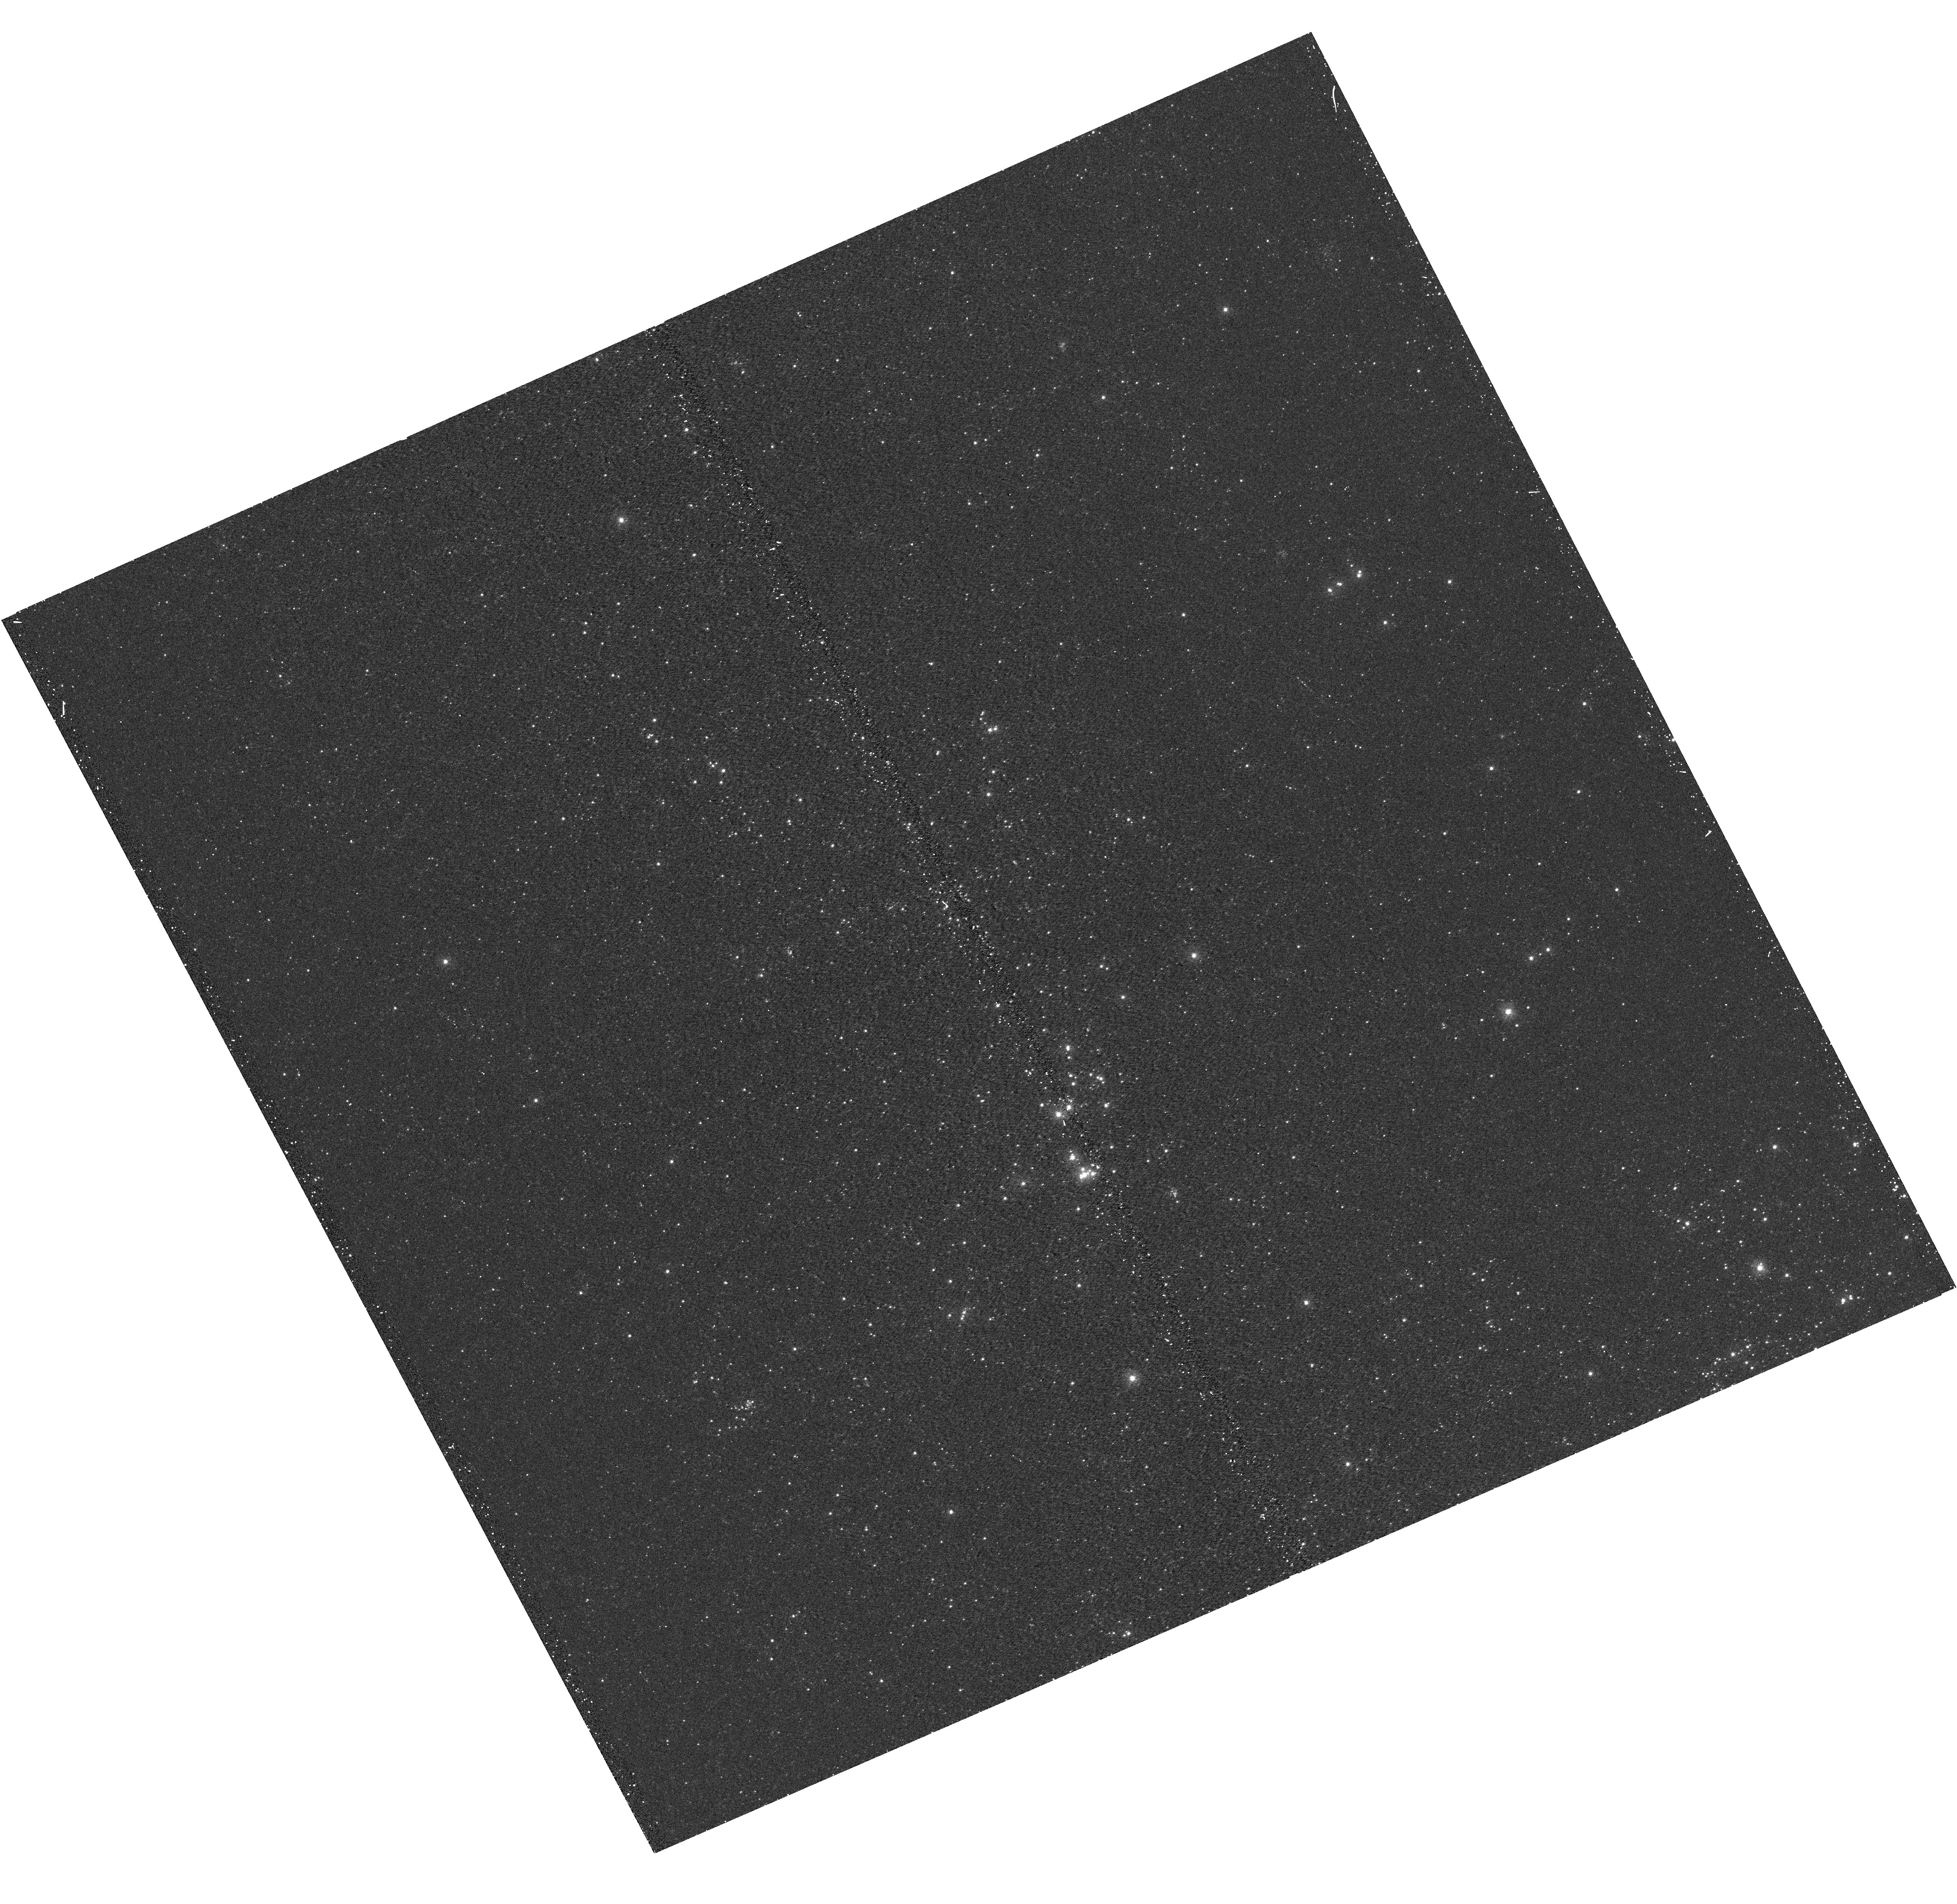
Target: M31-B12-F11-UVIS
Instrument: WFC3/UVIS
Filter: F275W
Exposure: 15 min
Observation ID: hst_12071_11_wfc3_uvis_f275w_ibf811

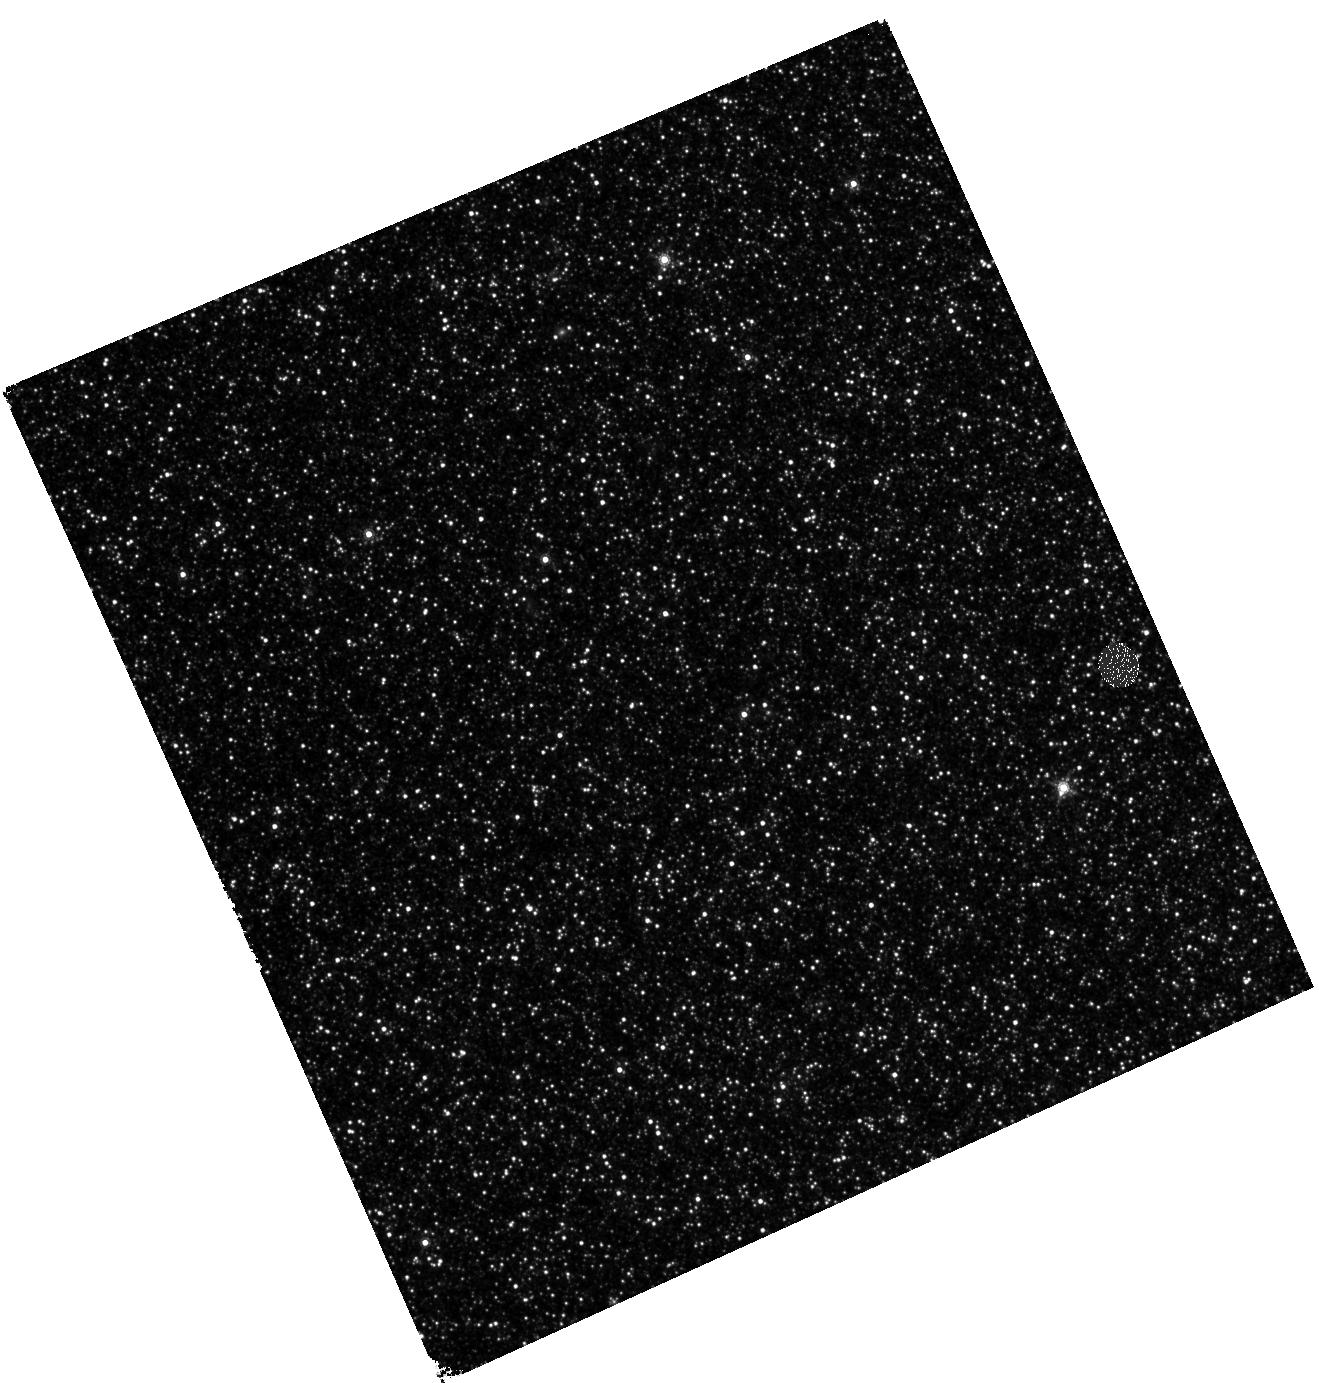
Target: M31-B12-F05-IR
Instrument: WFC3/IR
Filter: F160W
Exposure: 27 min
Observation ID: hst_12071_05_wfc3_ir_f160w_ibf805

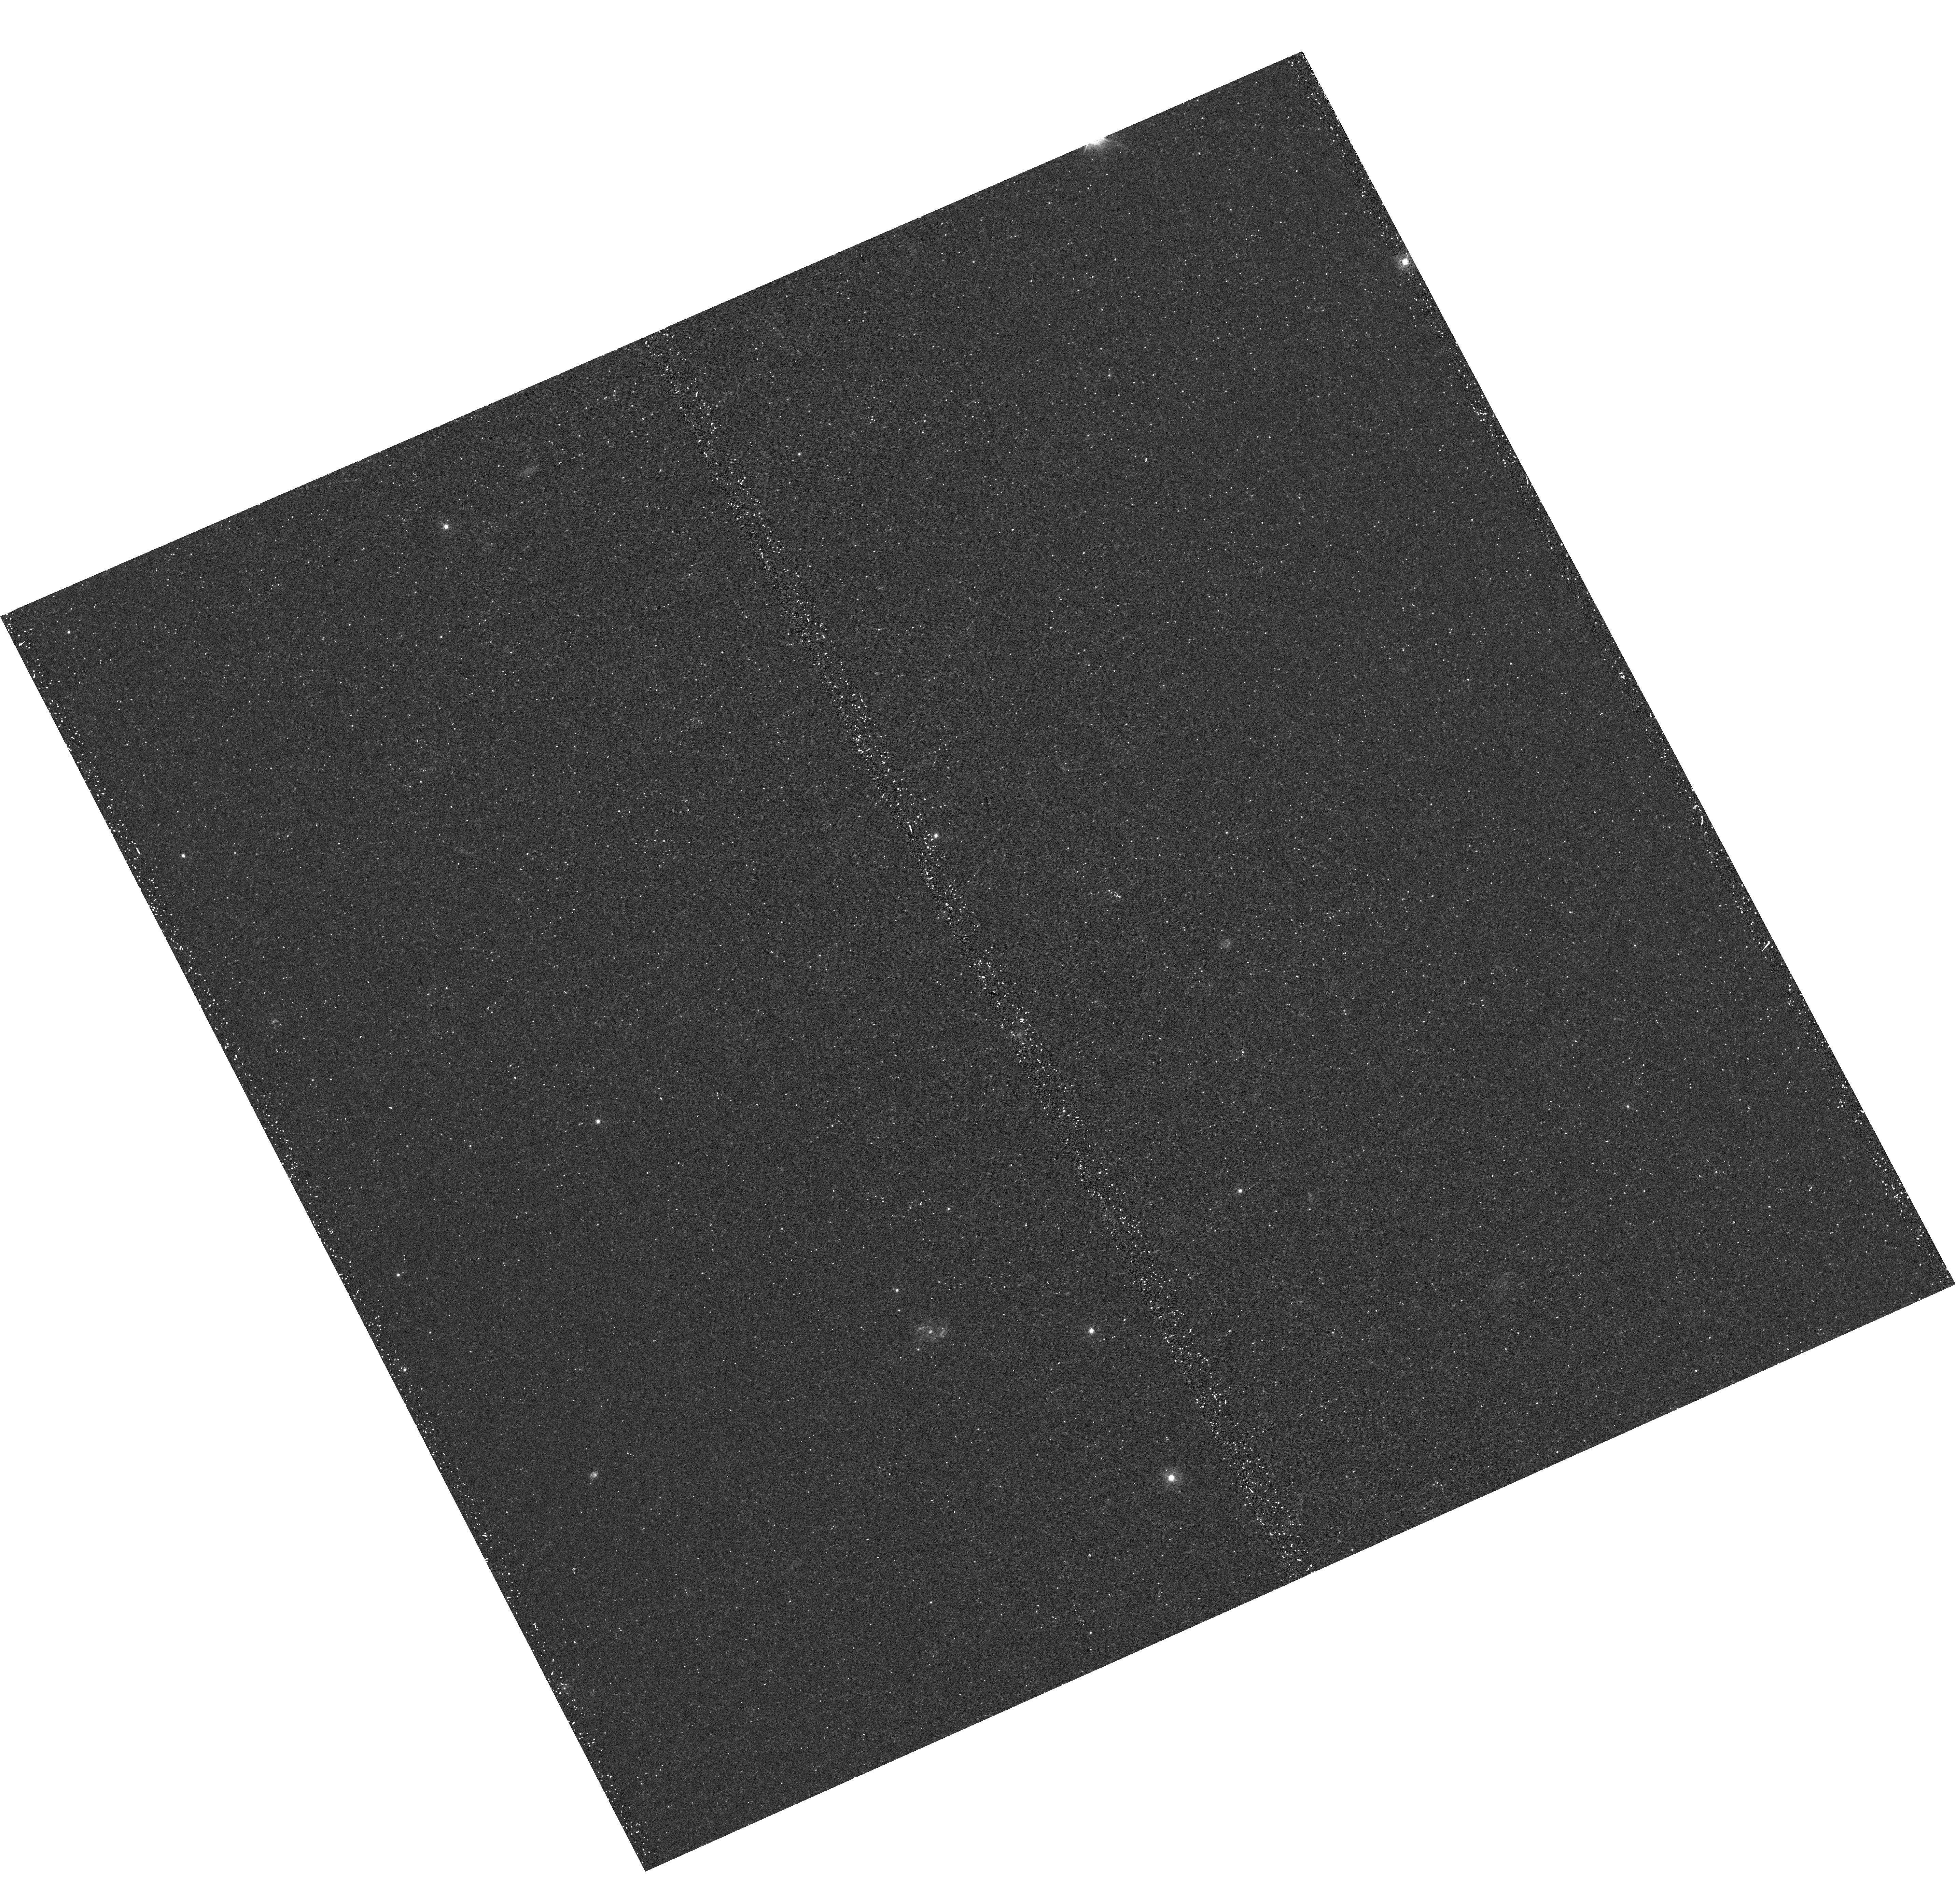
Target: M31-B12-F01-UVIS
Instrument: WFC3/UVIS
Filter: F336W
Exposure: 22 min
Observation ID: hst_12071_01_wfc3_uvis_f336w_ibf801

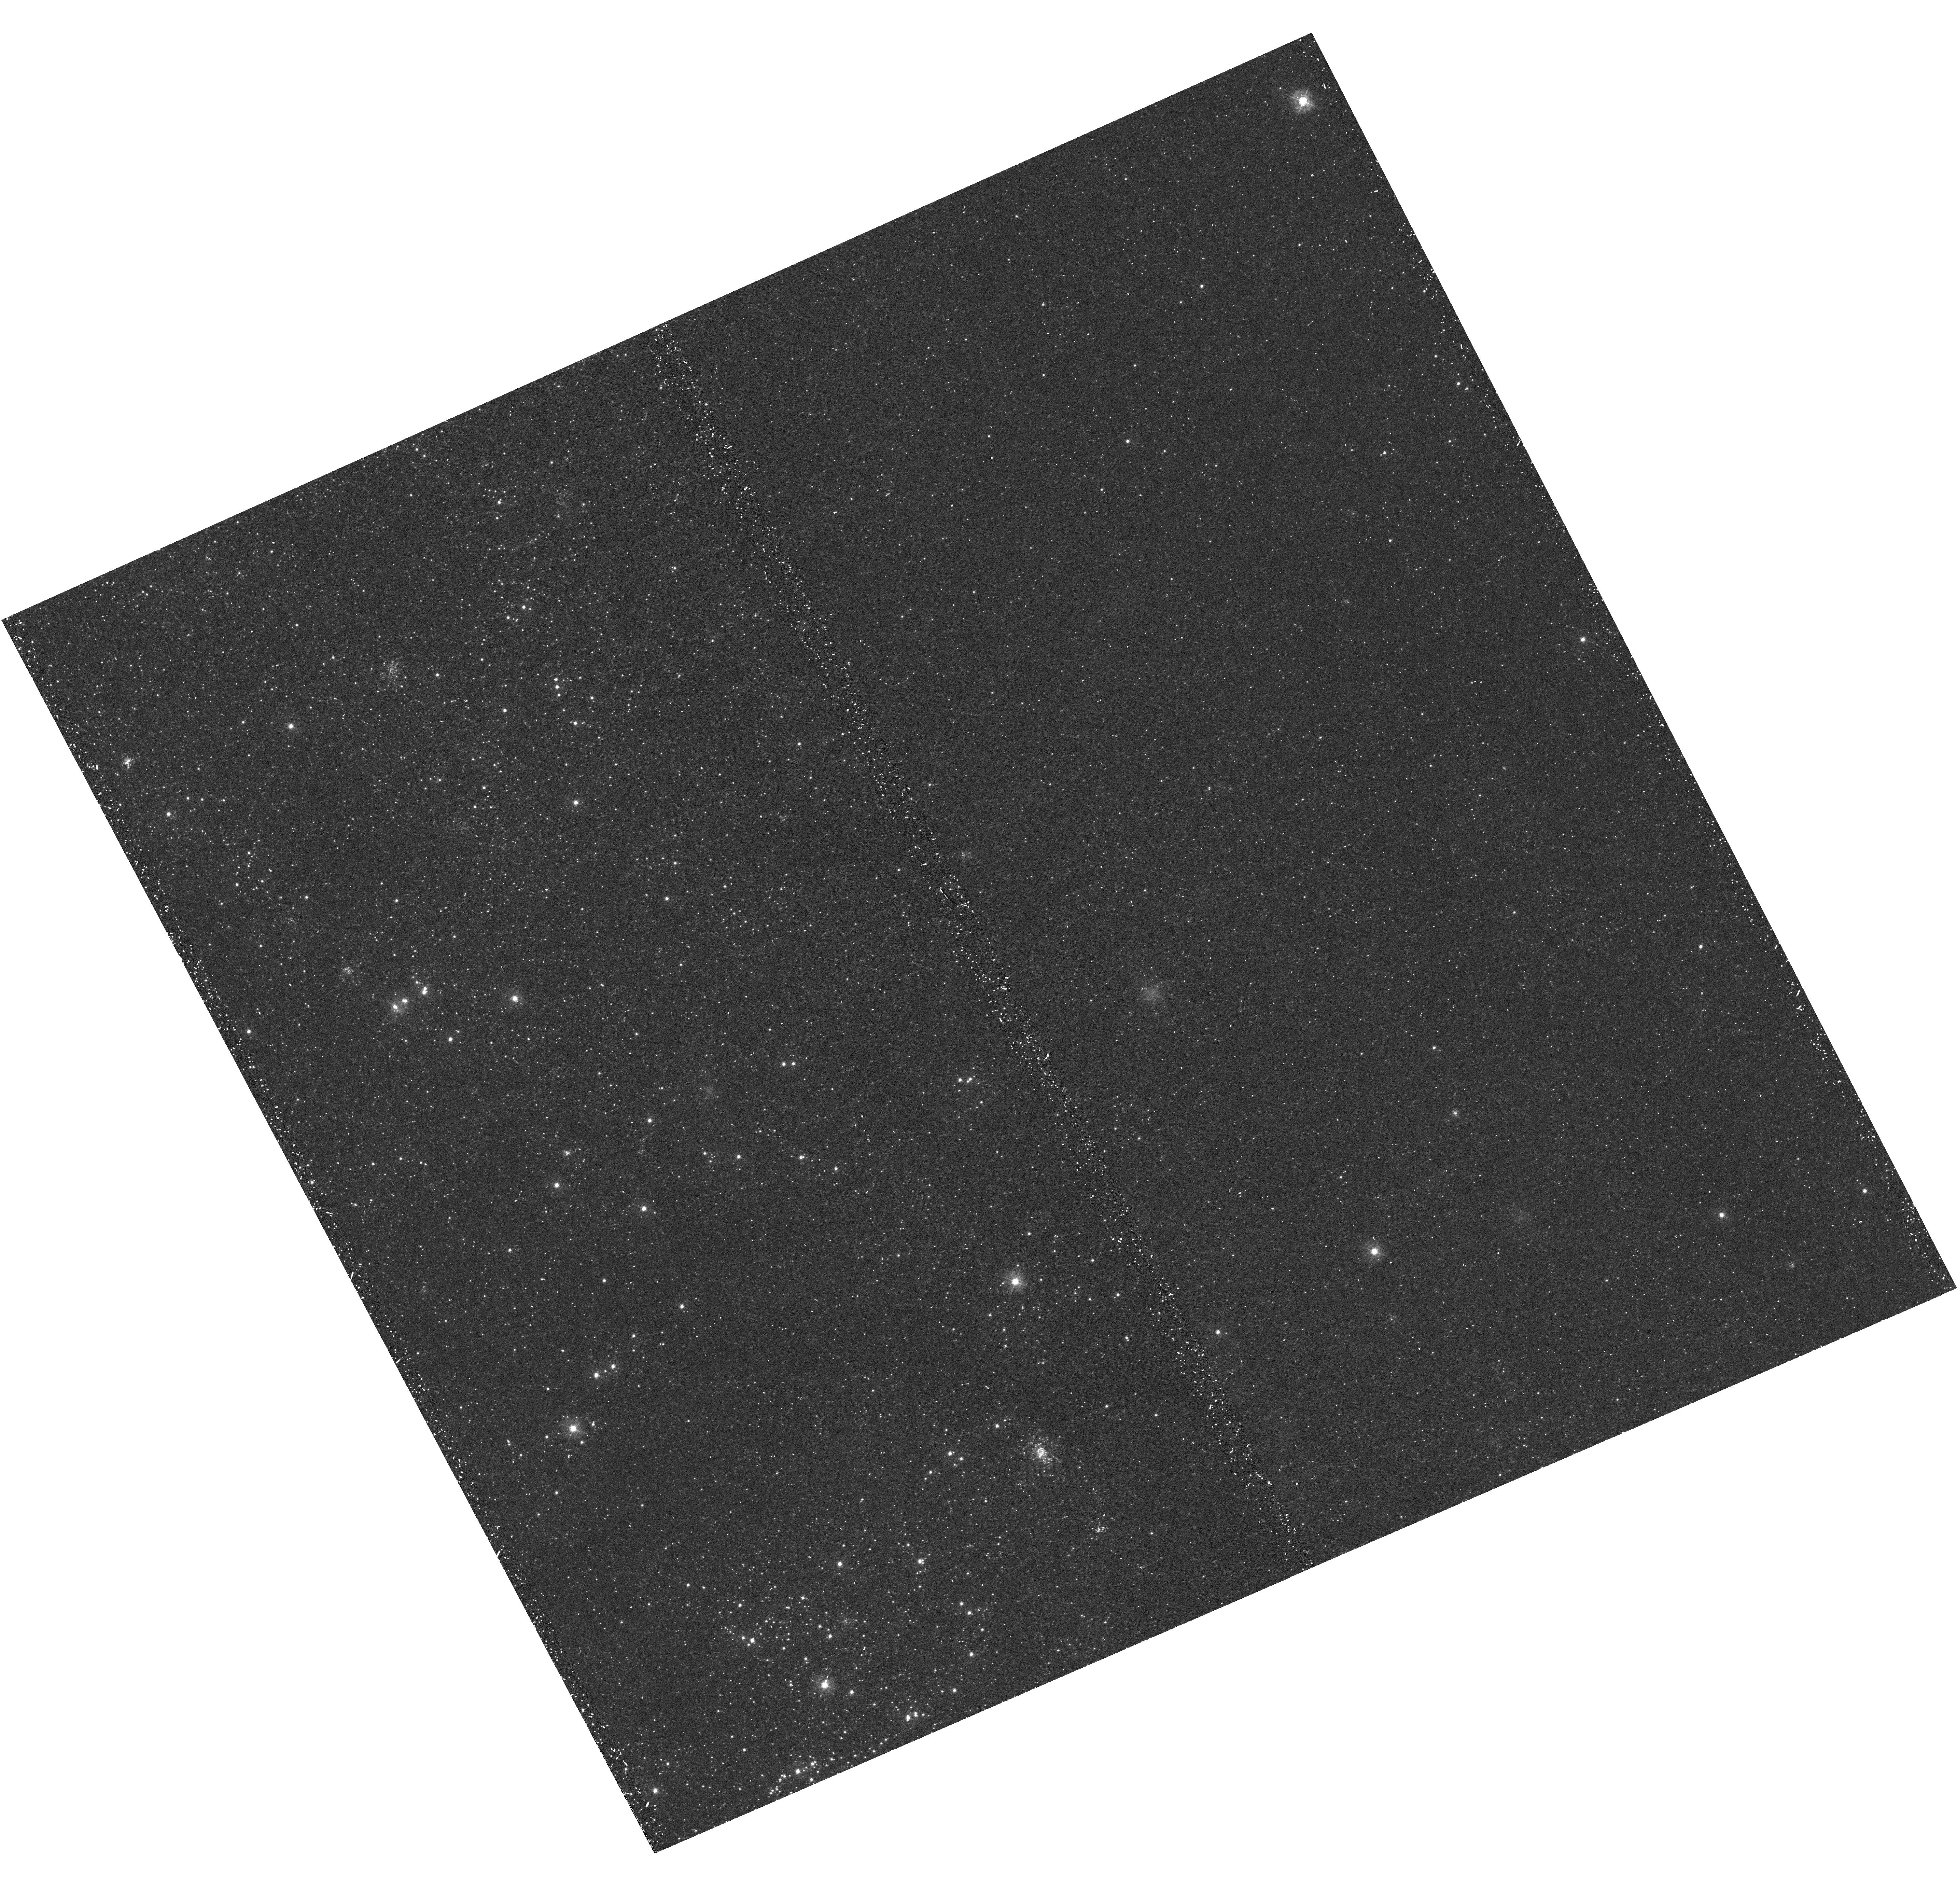
Target: M31-B12-F12-UVIS
Instrument: WFC3/UVIS
Filter: F336W
Exposure: 21 min
Observation ID: hst_12071_12_wfc3_uvis_f336w_ibf812

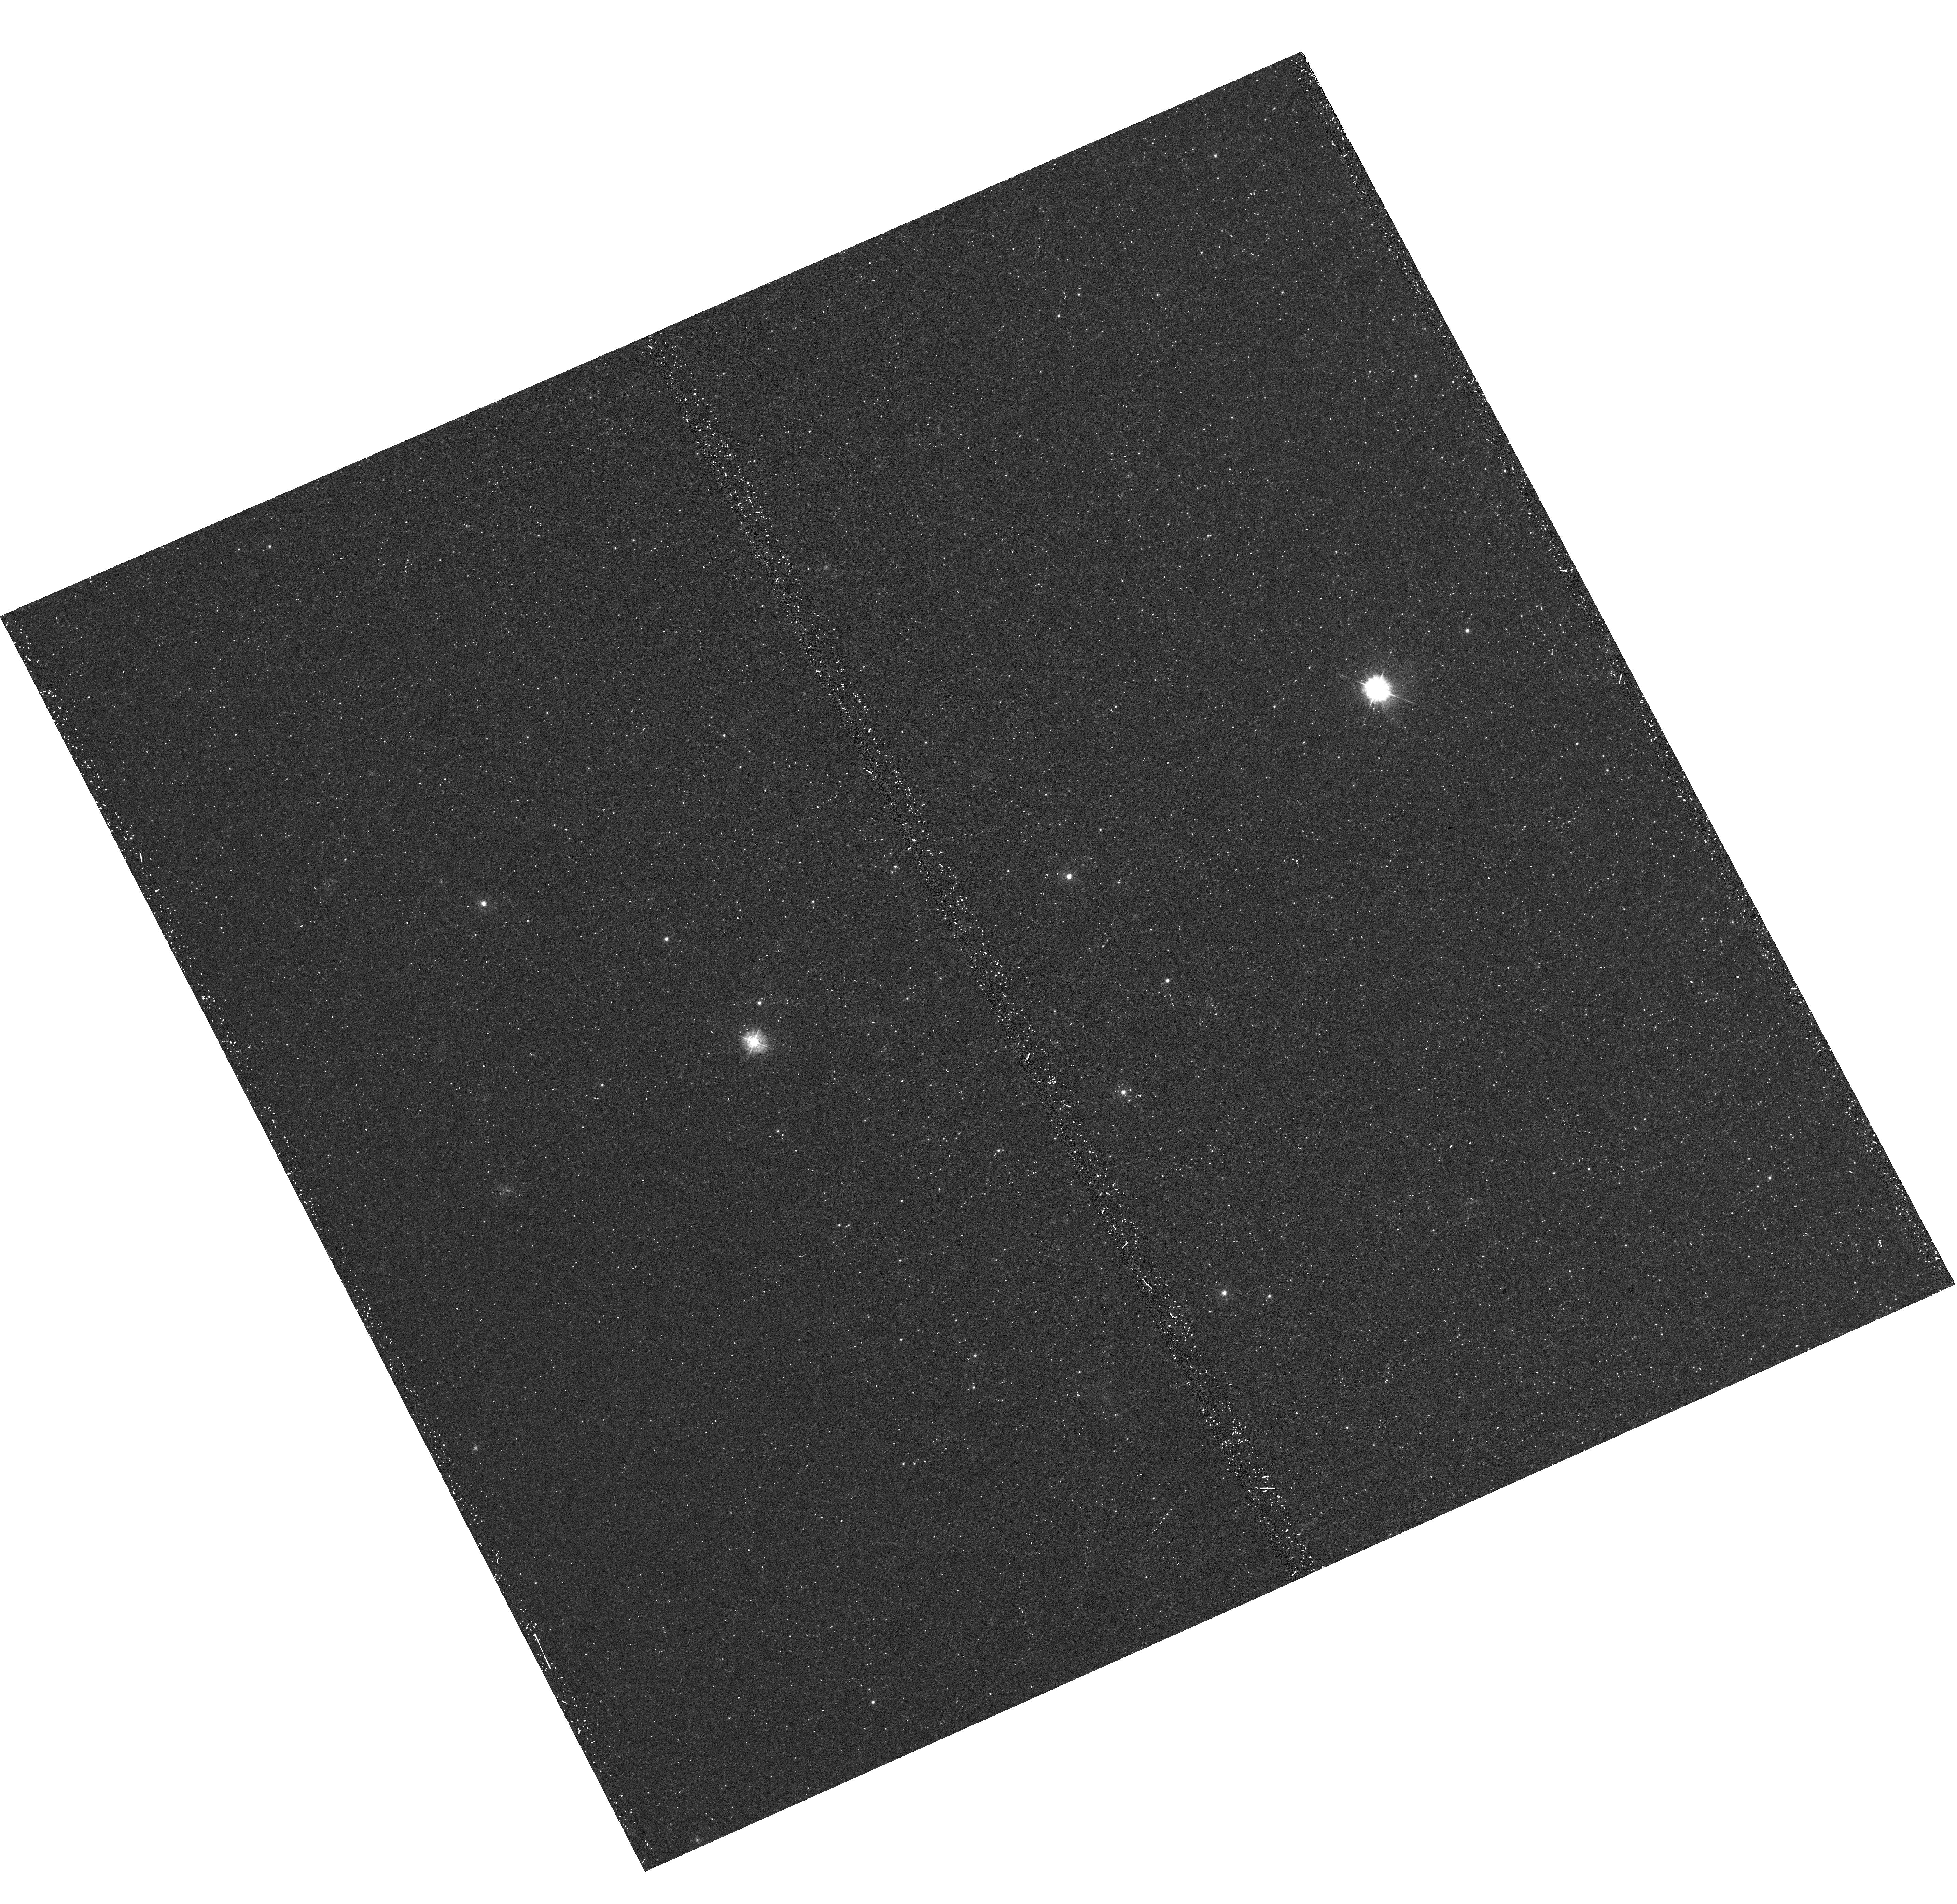
Target: M31-B12-F09-UVIS
Instrument: WFC3/UVIS
Filter: F336W
Exposure: 22 min
Observation ID: hst_12071_09_wfc3_uvis_f336w_ibf809

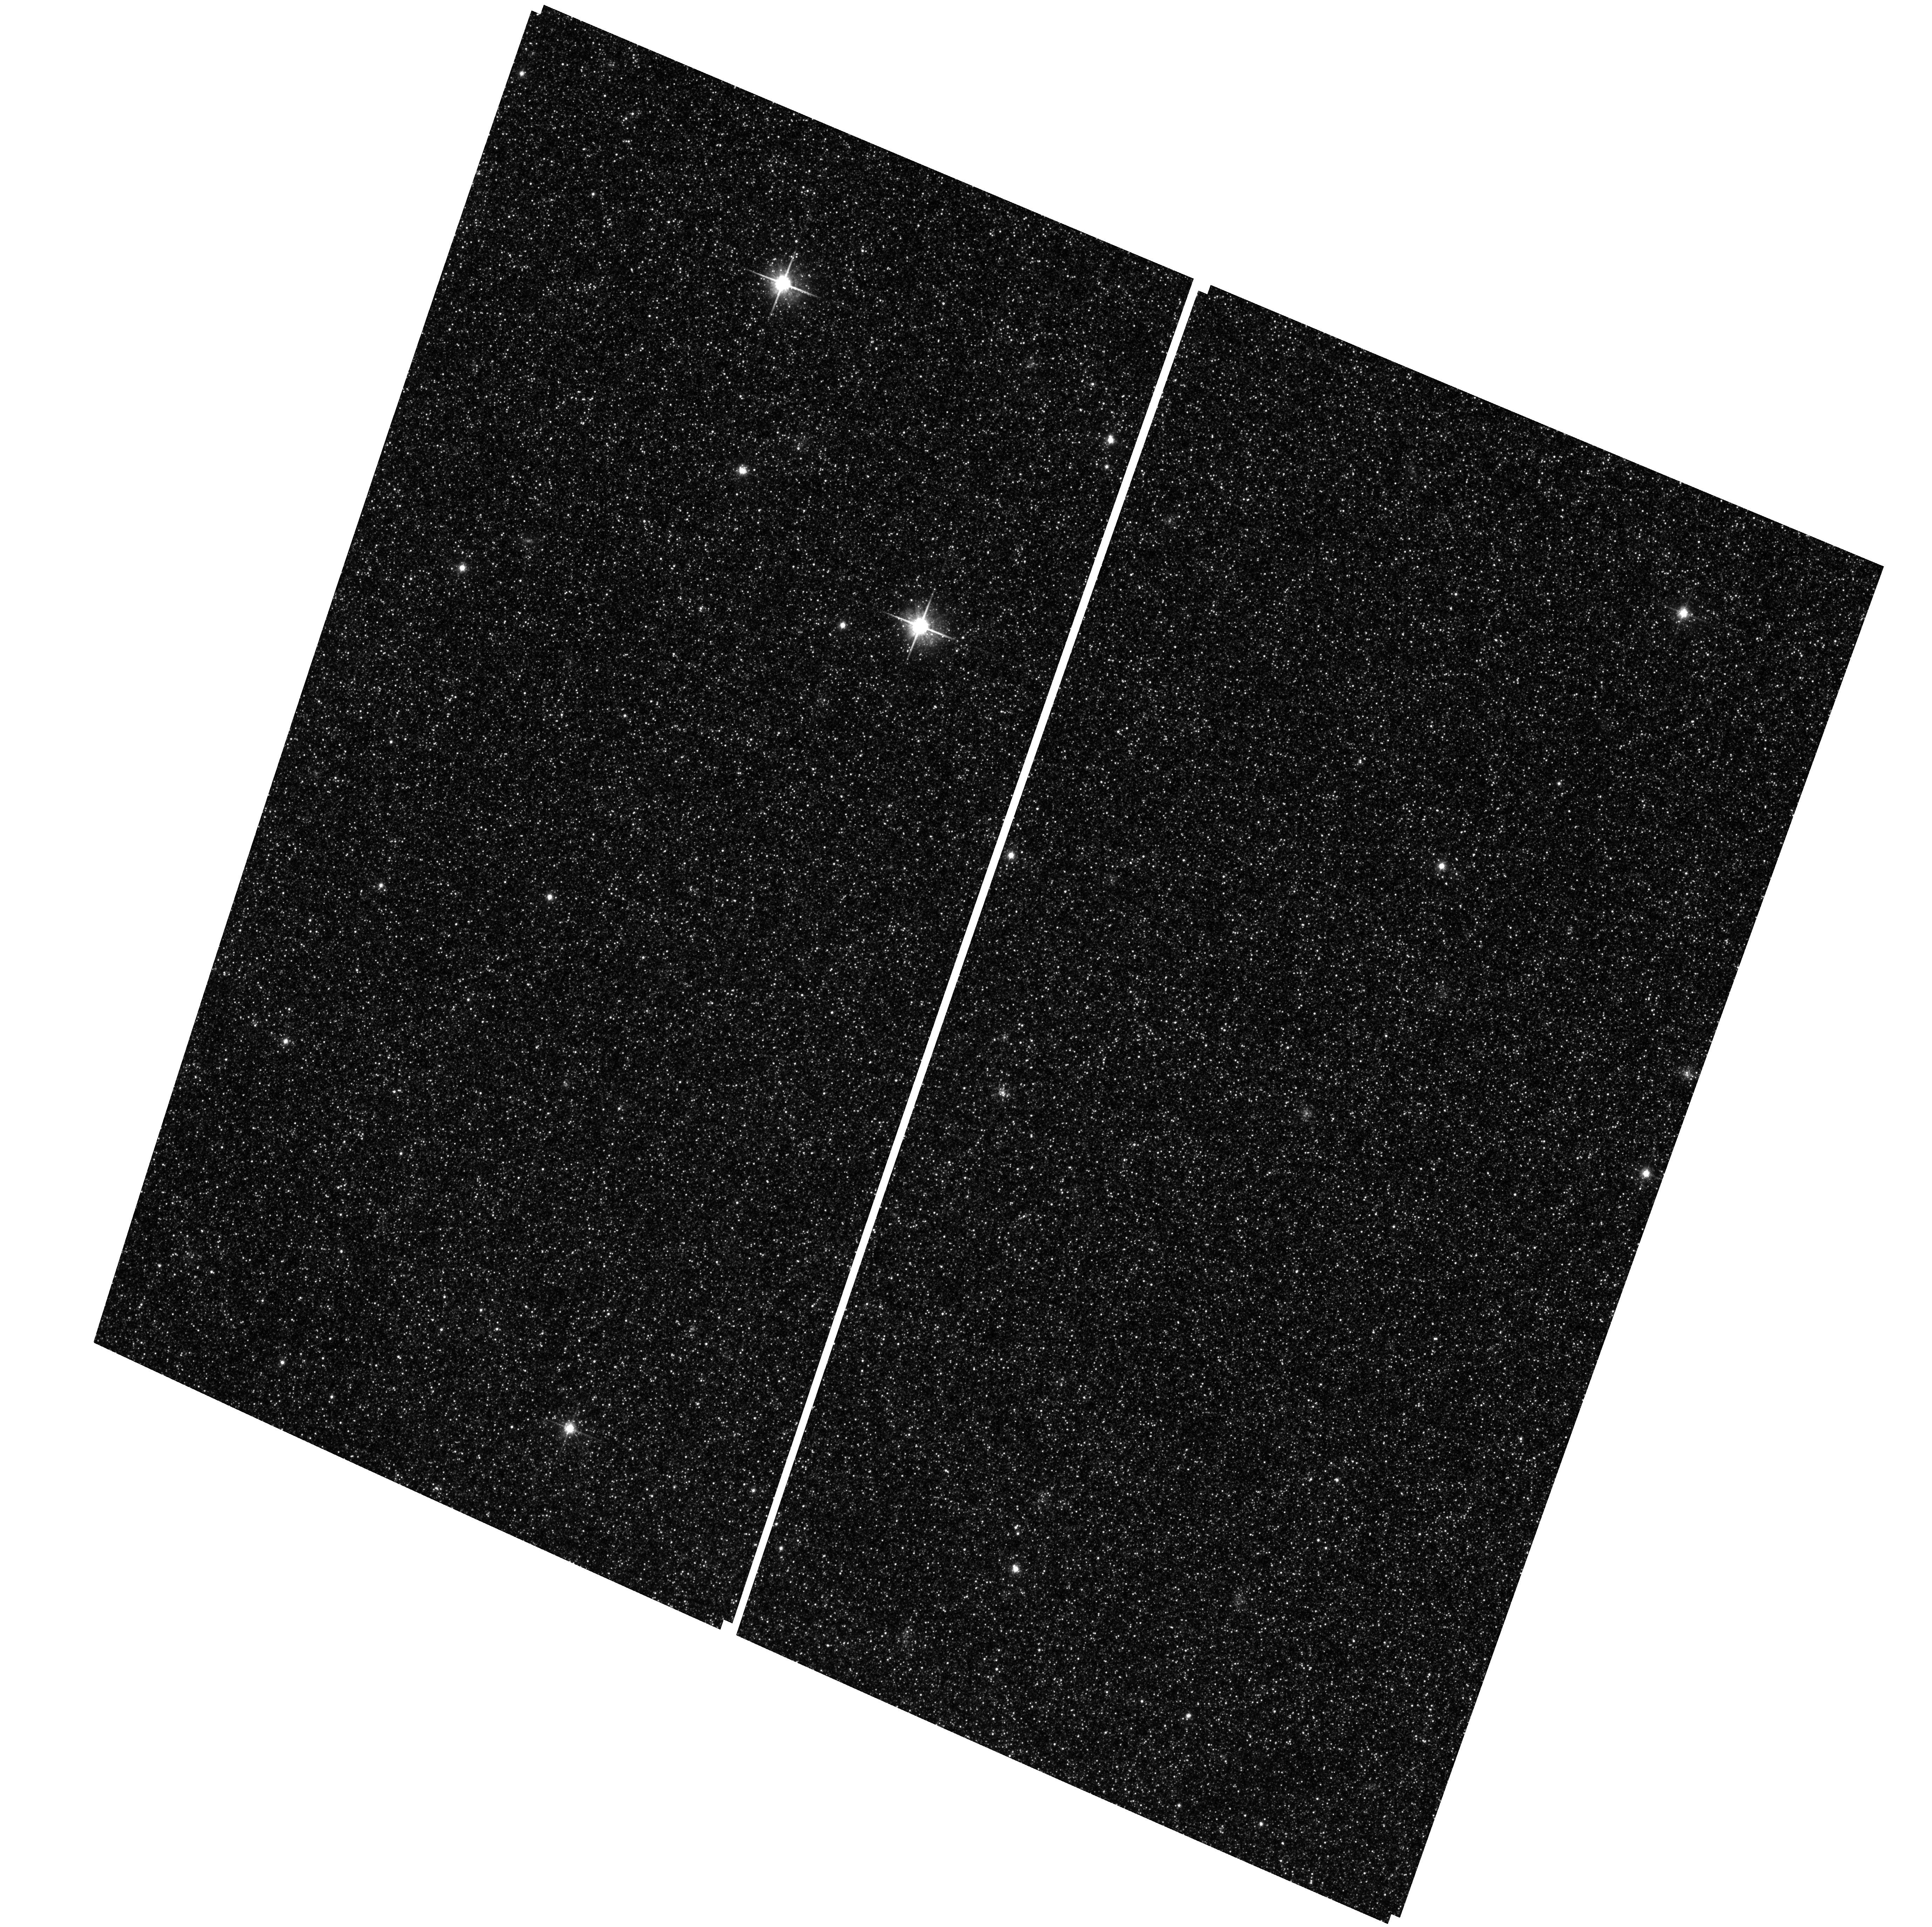
Target: M31-B12-F06-WFC
Instrument: ACS/WFC
Filter: F814W
Exposure: 29 min
Observation ID: hst_12071_03_acs_wfc_f814w_jbf803

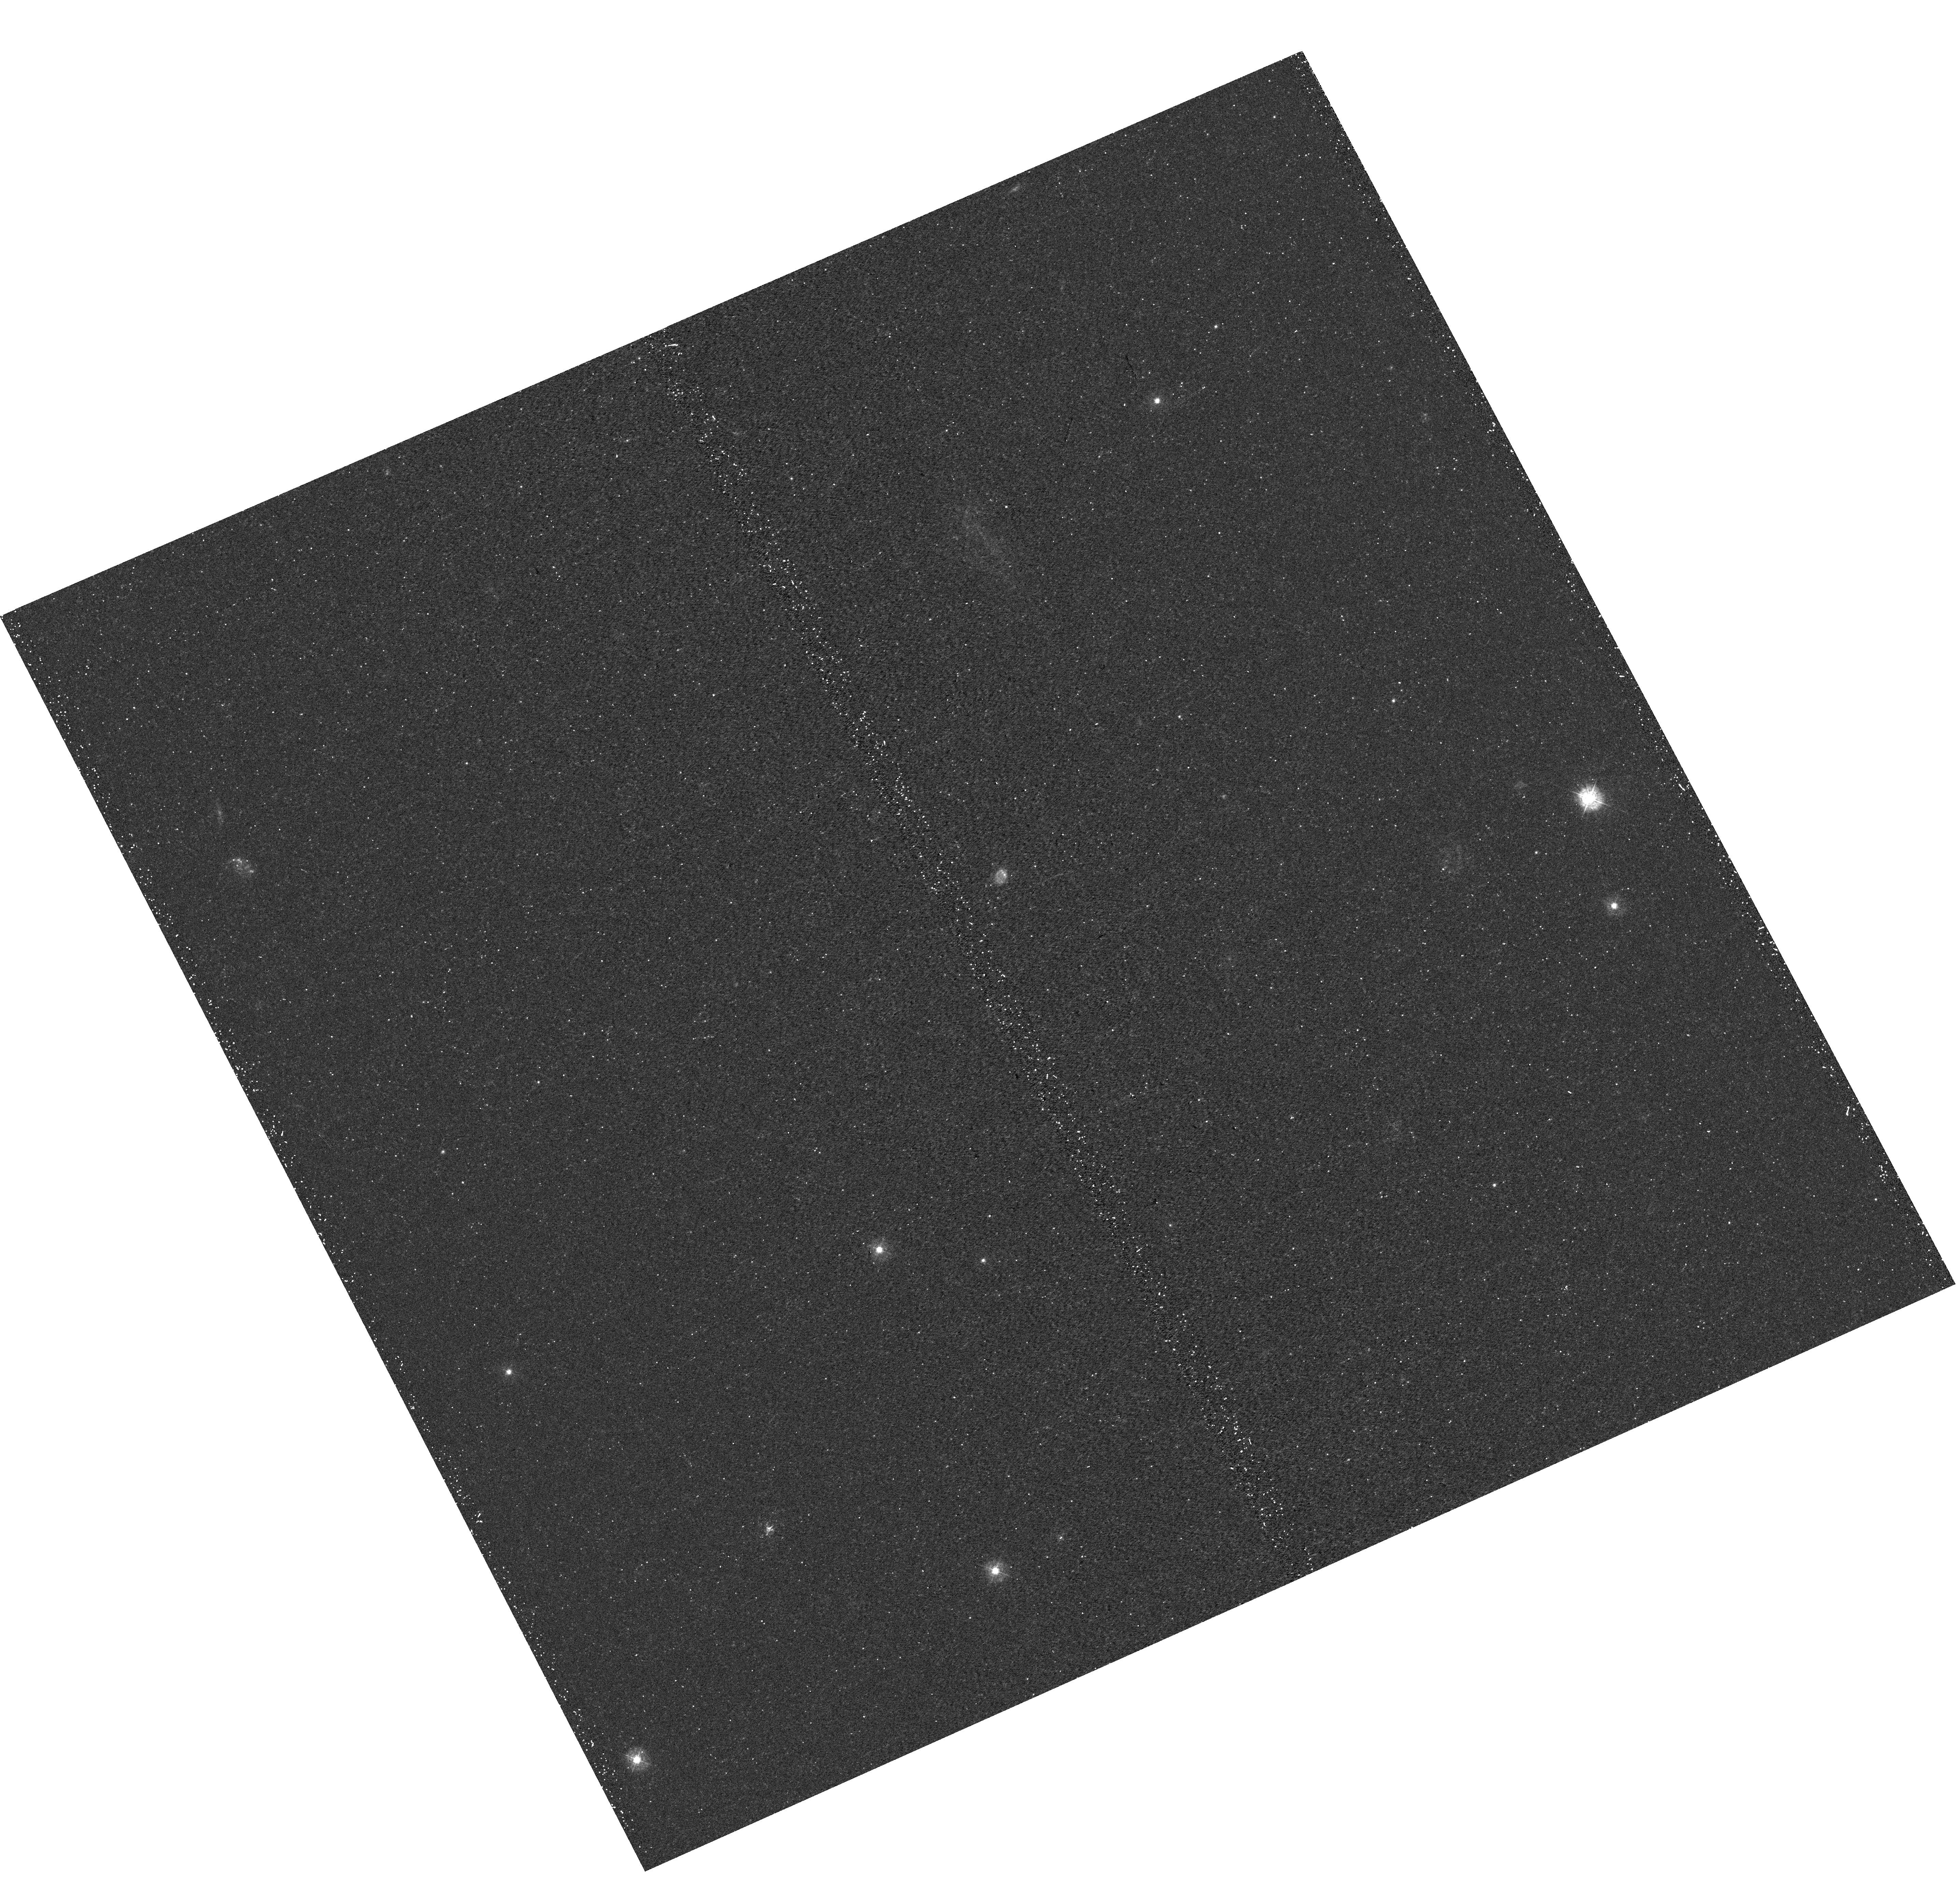
Target: M31-B12-F13-UVIS
Instrument: WFC3/UVIS
Filter: F336W
Exposure: 22 min
Observation ID: hst_12071_13_wfc3_uvis_f336w_ibf813

A Panchromatic Hubble Andromeda Treasury - I (PI: Dalcanton, Julianne)

We propose to image the north east quadrant of M31 to deep limits in the UV, optical, and near-IR. HST imaging should resolve the galaxy into more than 100 million stars, all with common distances and foreground extinctions. UV through NIR stellar photometry (F275W, F336W with WFC3/UVIS, F475W and F814W with ACS/WFC, and F110W and F160W with WFC3/NIR) will provide effective temperatures for a wide range of spectral types, while simultaneously mapping M31's extinction. Our central science drivers are to: understand high-mass variations in the stellar IMF as a function of SFR intensity and metallicity; capture the spatially-resolved star formation history of M31; study a vast sample of stellar clusters with a range of ages and metallicities. These are central to understanding stellar evolution and clustered star formation; constraining ISM energetics; and understanding the counterparts and environments of transient objects (novae, SNe, variable stars, x-ray sources, etc.). As its legacy, this survey adds M31 to the Milky Way and Magellanic Clouds as a fundamental calibrator of stellar evolution and star-formation processes for understanding the stellar populations of distant galaxies. Effective exposure times are 977s in F275W, 1368s in F336W, 4040s in F475W, 4042s in F814W, 699s in F110W, and 1796s in F160W, including short exposures to avoid saturation of bright sources. These depths will produce photon-limited images in the UV. Images will be crowding-limited in the optical and NIR, but will reach below the red clump at all radii. The images will reach the Nyquist sampling limit in F160W, F475W, and F814W.